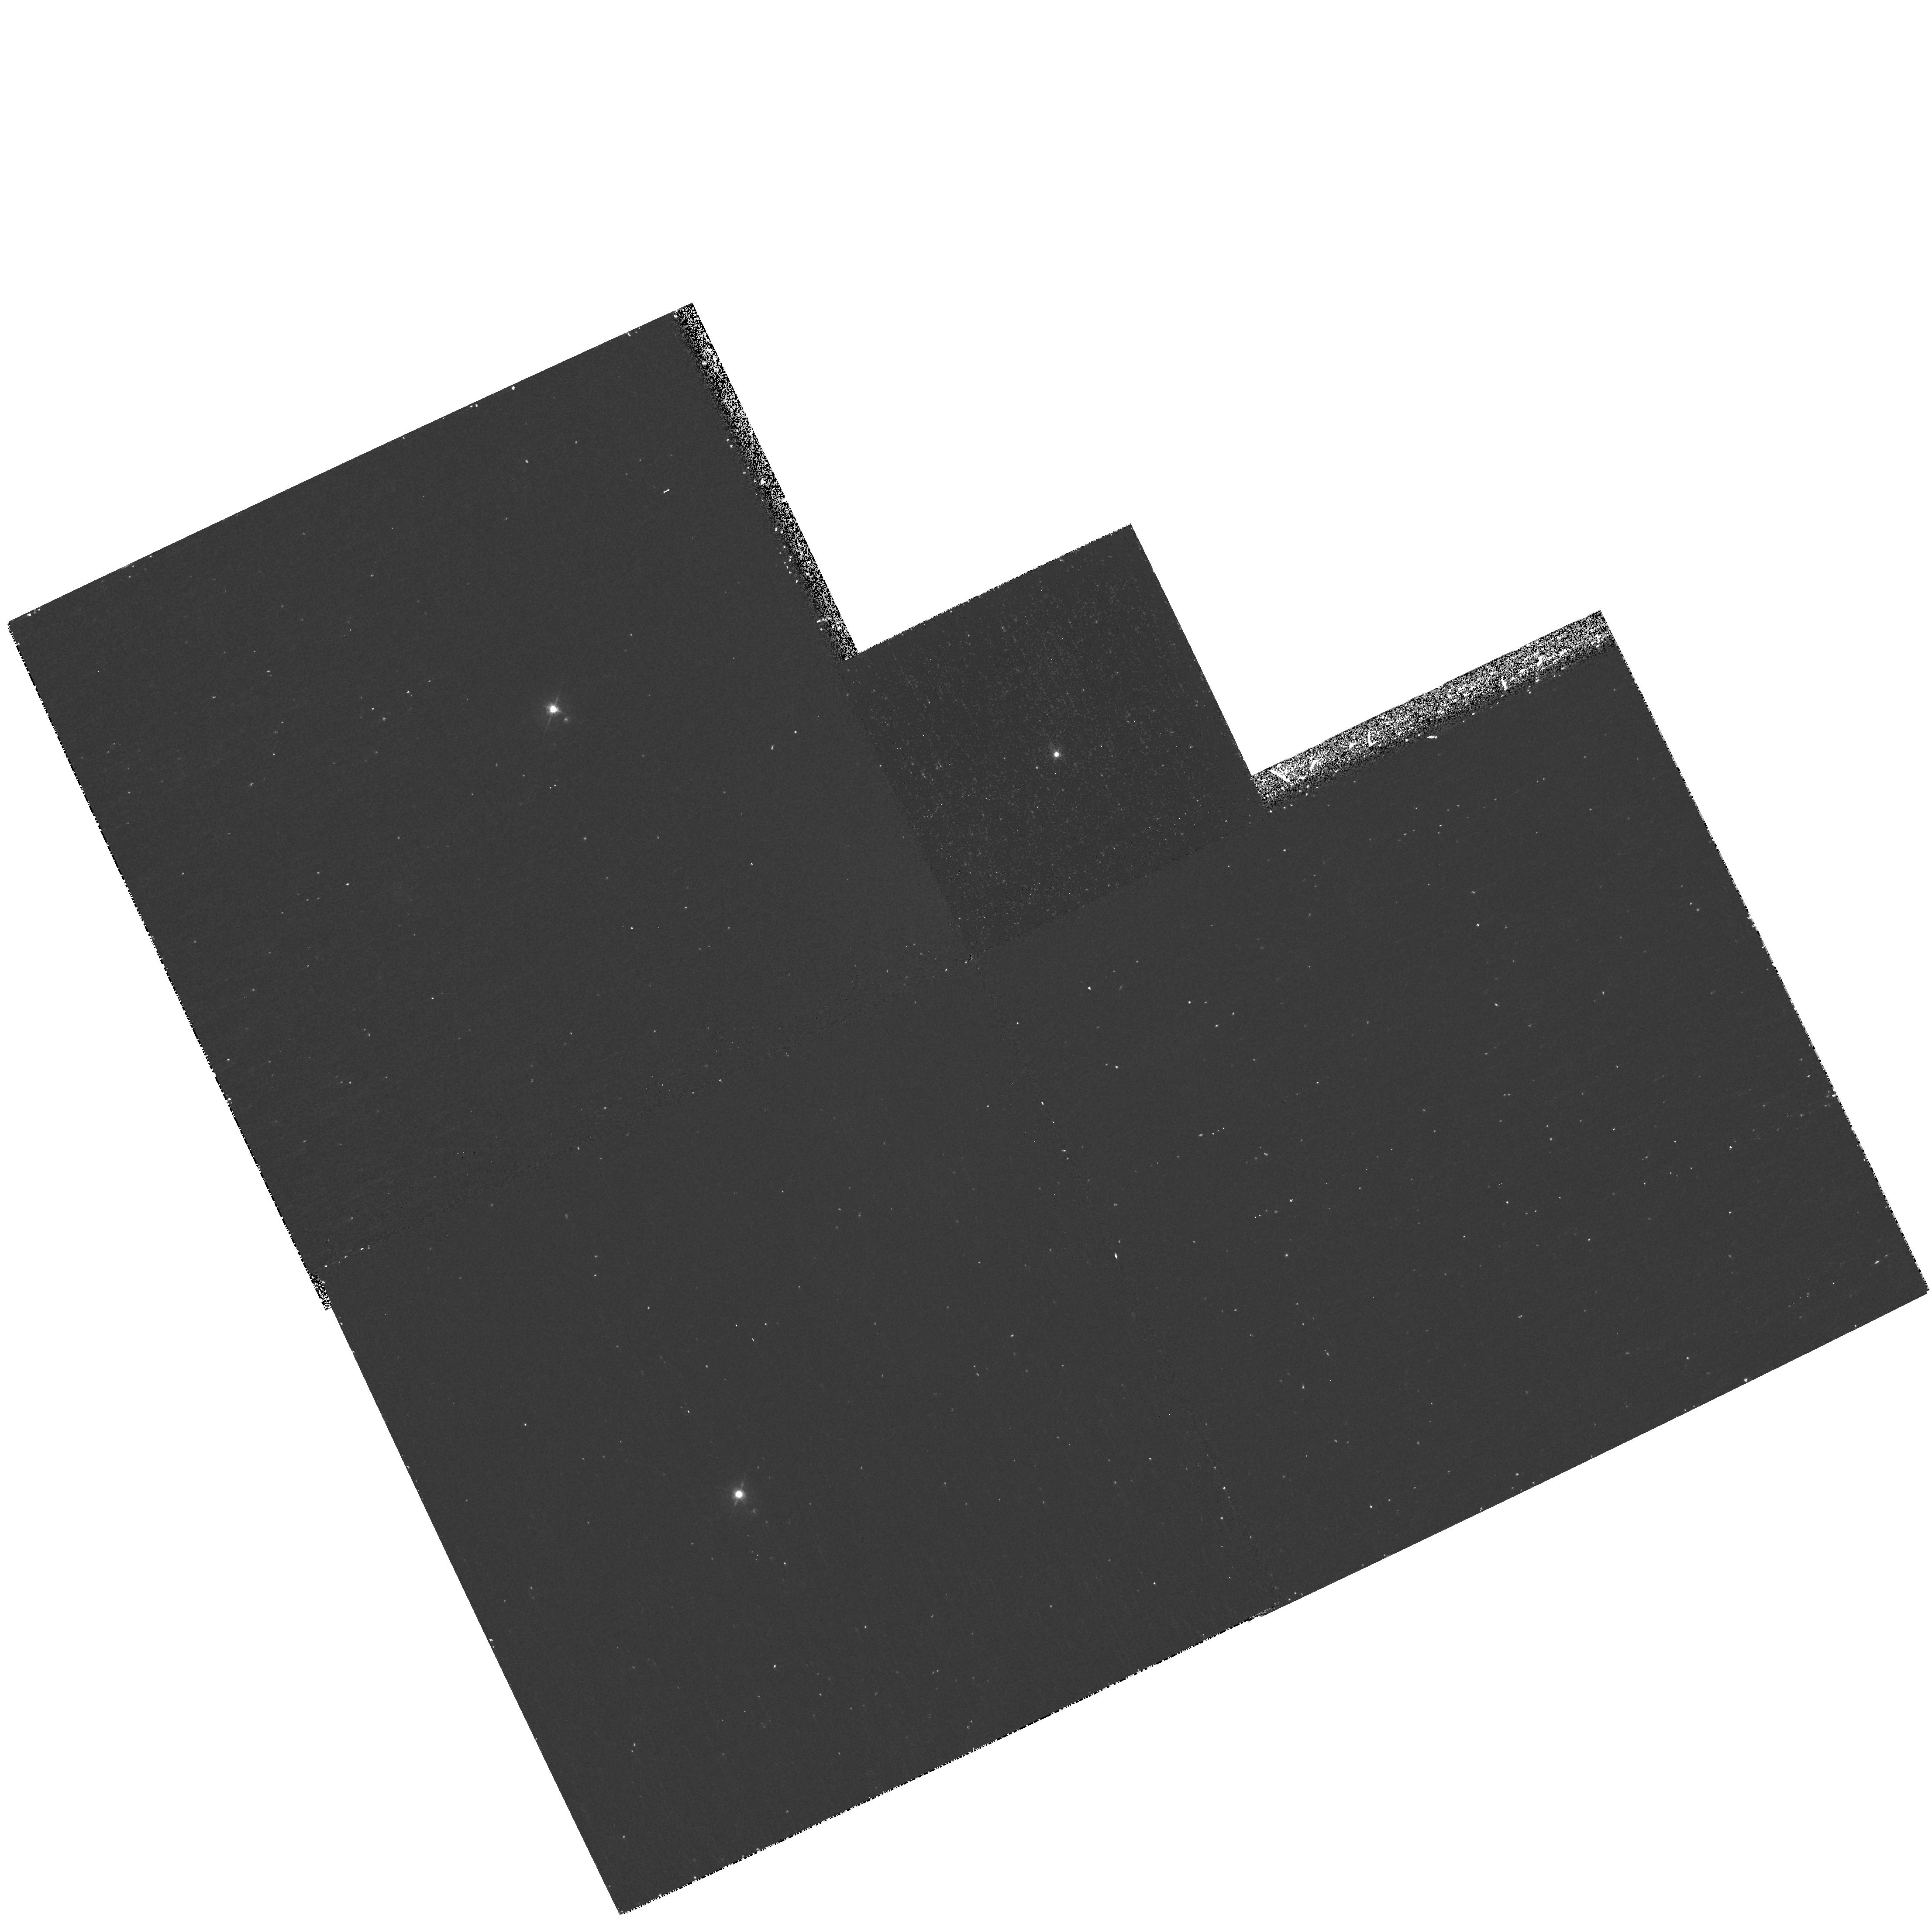
Target: K1-16
Instrument: WFPC2/PC
Filter: F502N
Exposure: 38 min
Observation ID: hst_11140_03_wfpc2_pc_f502n_ua0303

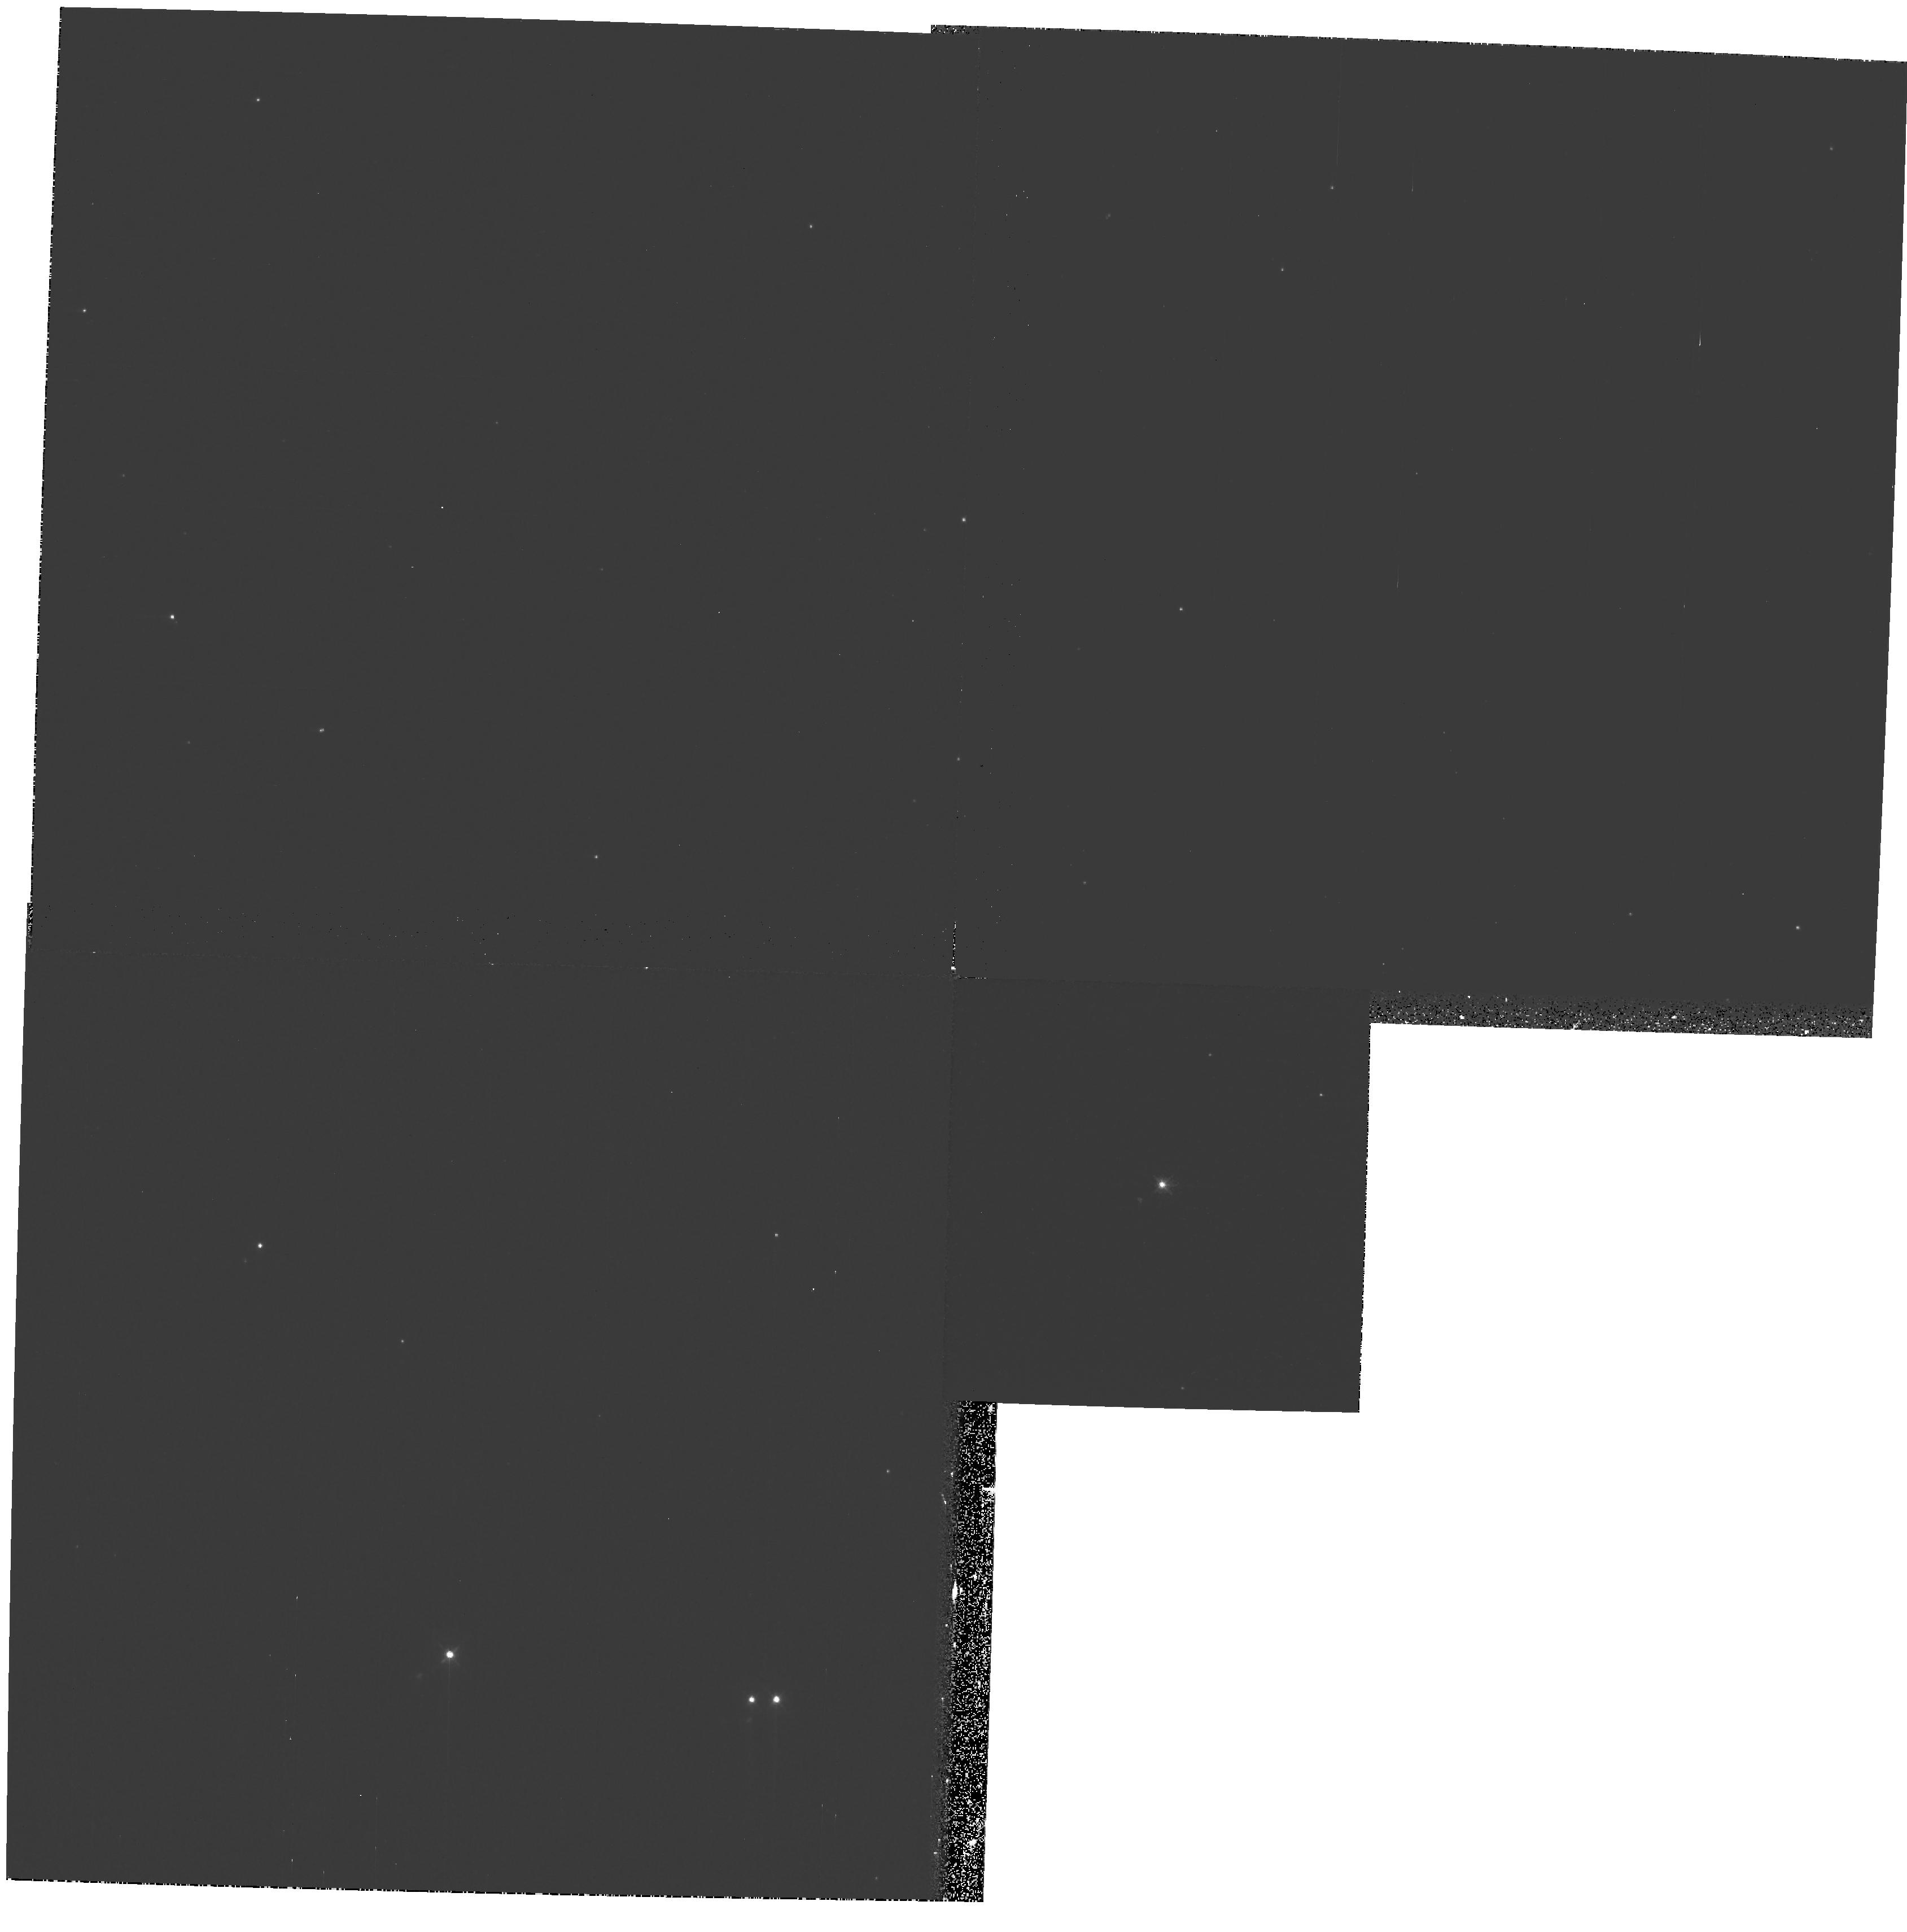
Target: RXSJ211707.9+341220
Instrument: WFPC2/PC
Filter: F502N
Exposure: 26 min
Observation ID: hst_11140_04_wfpc2_pc_f502n_ua0304

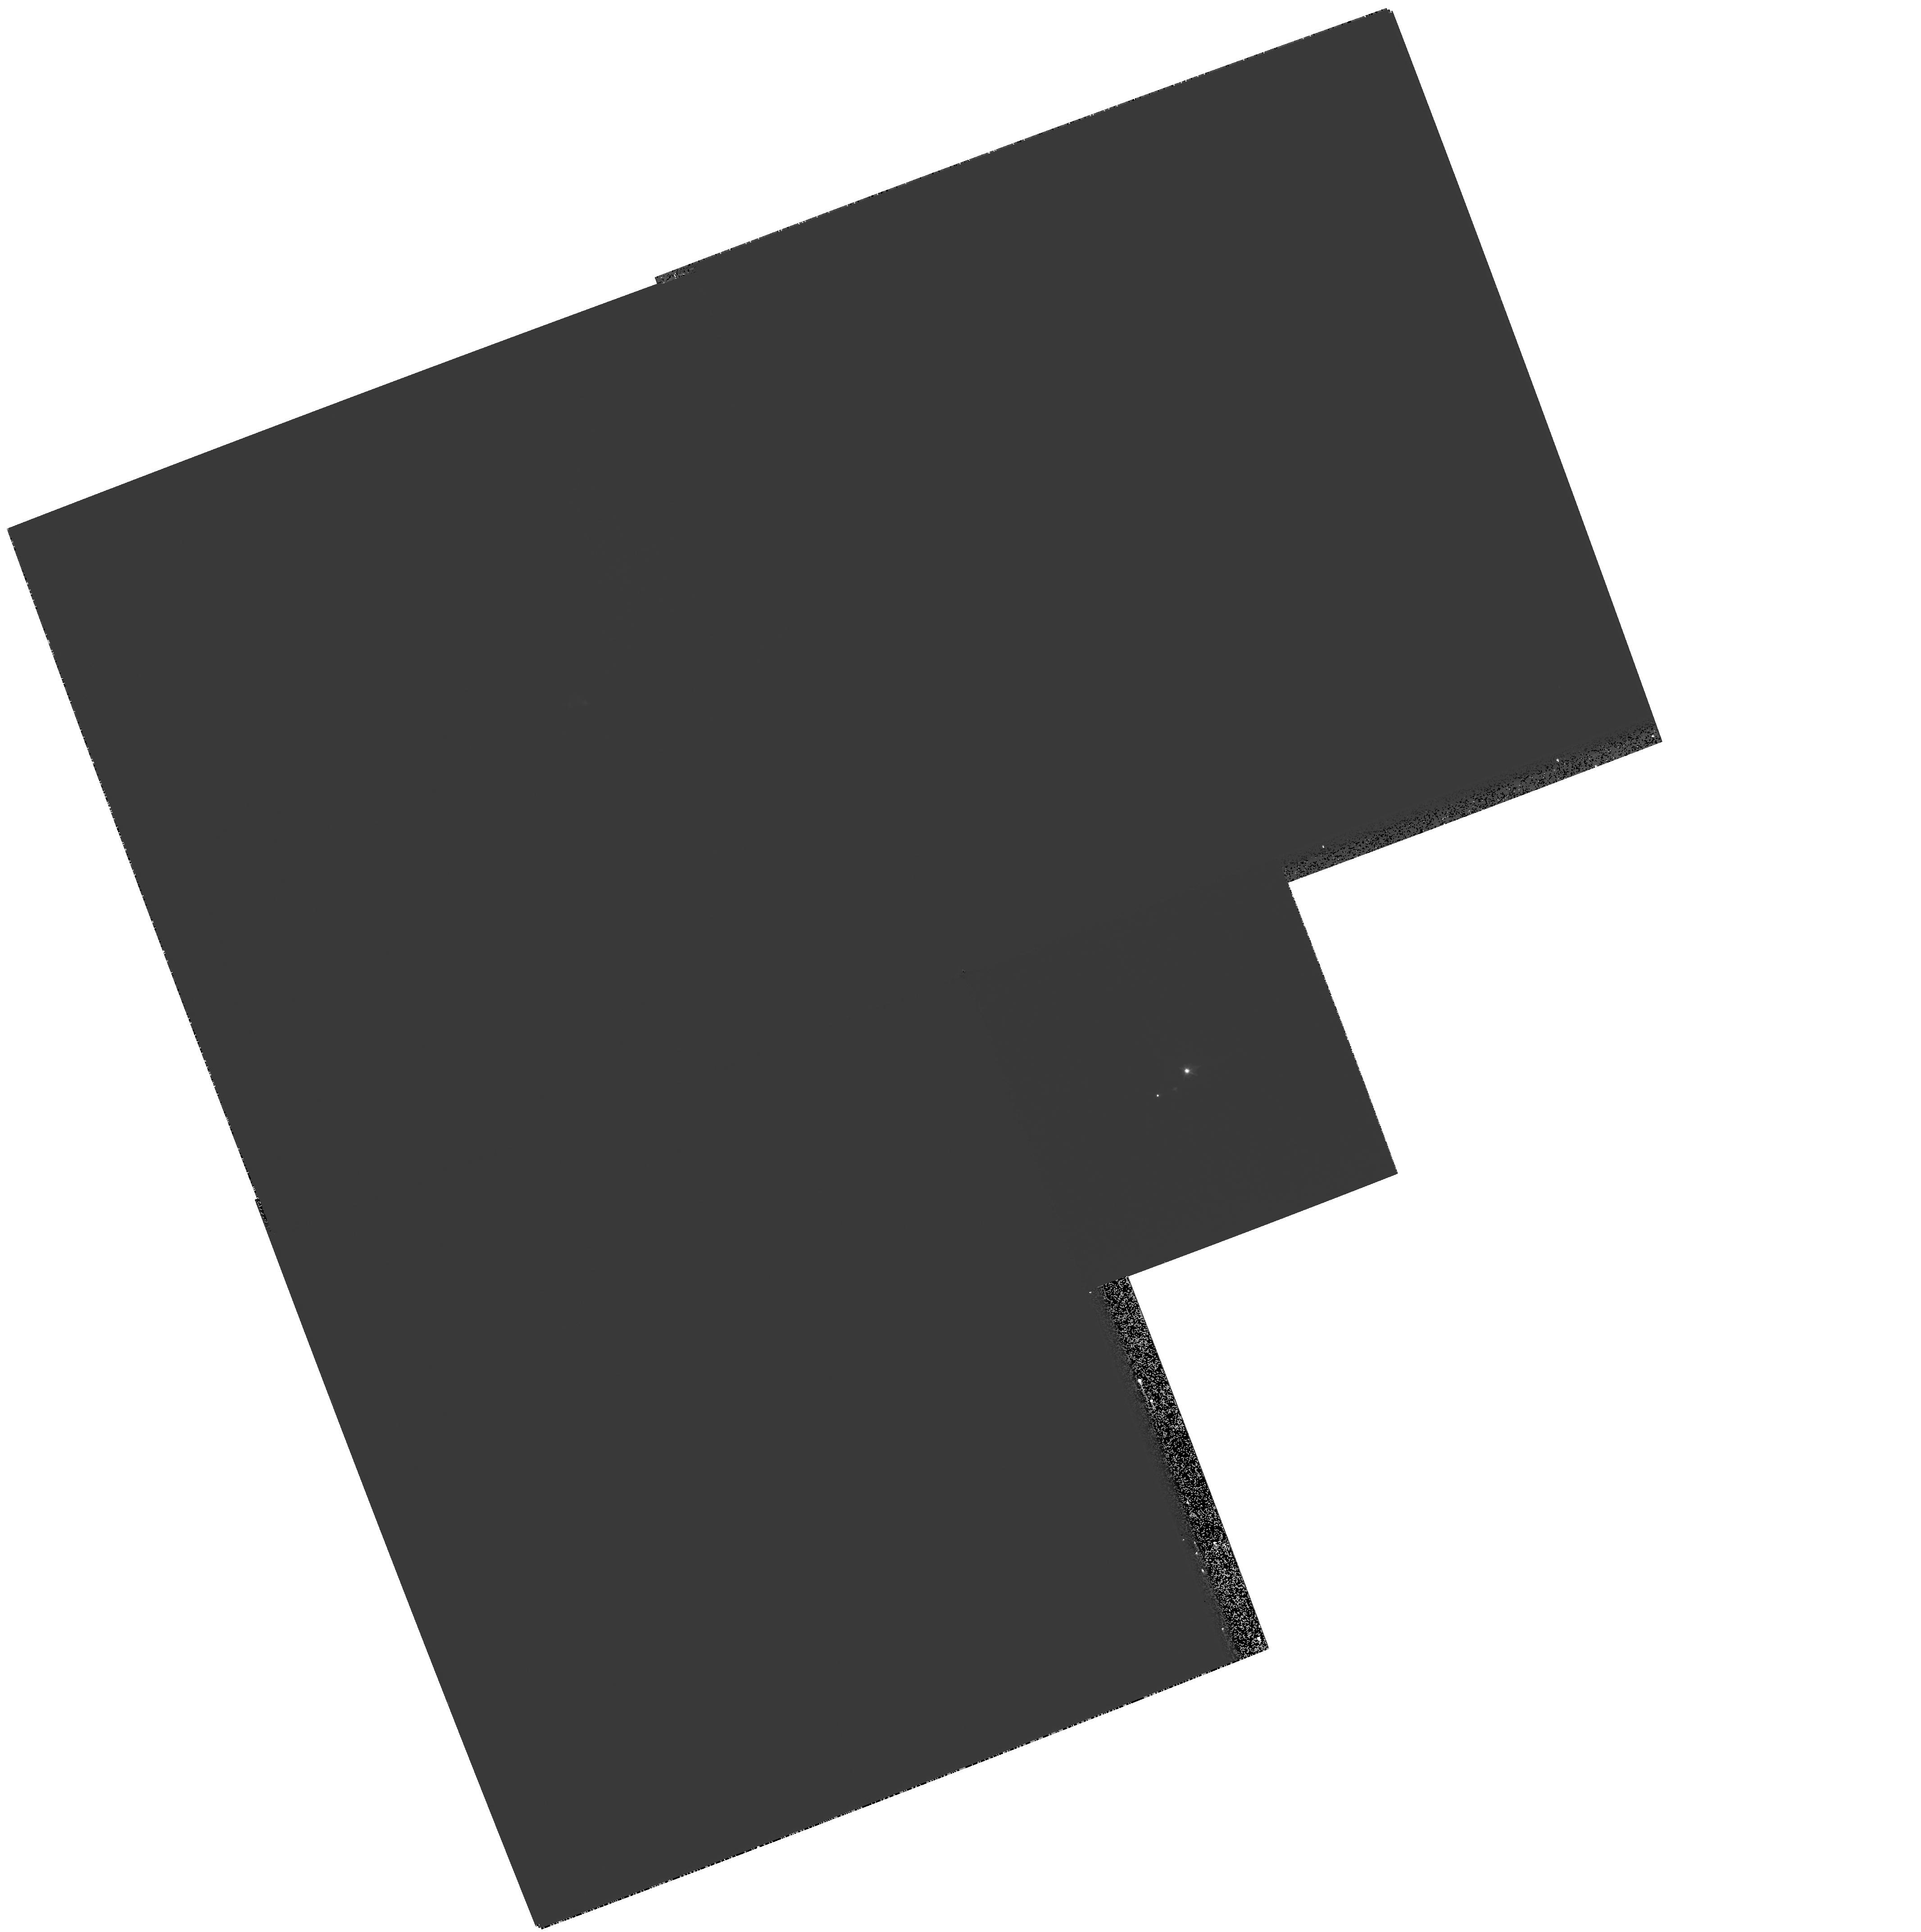
Target: NGC-246
Instrument: WFPC2/PC
Filter: F502N
Exposure: 20 min
Observation ID: hst_11140_02_wfpc2_pc_f502n_ua0302

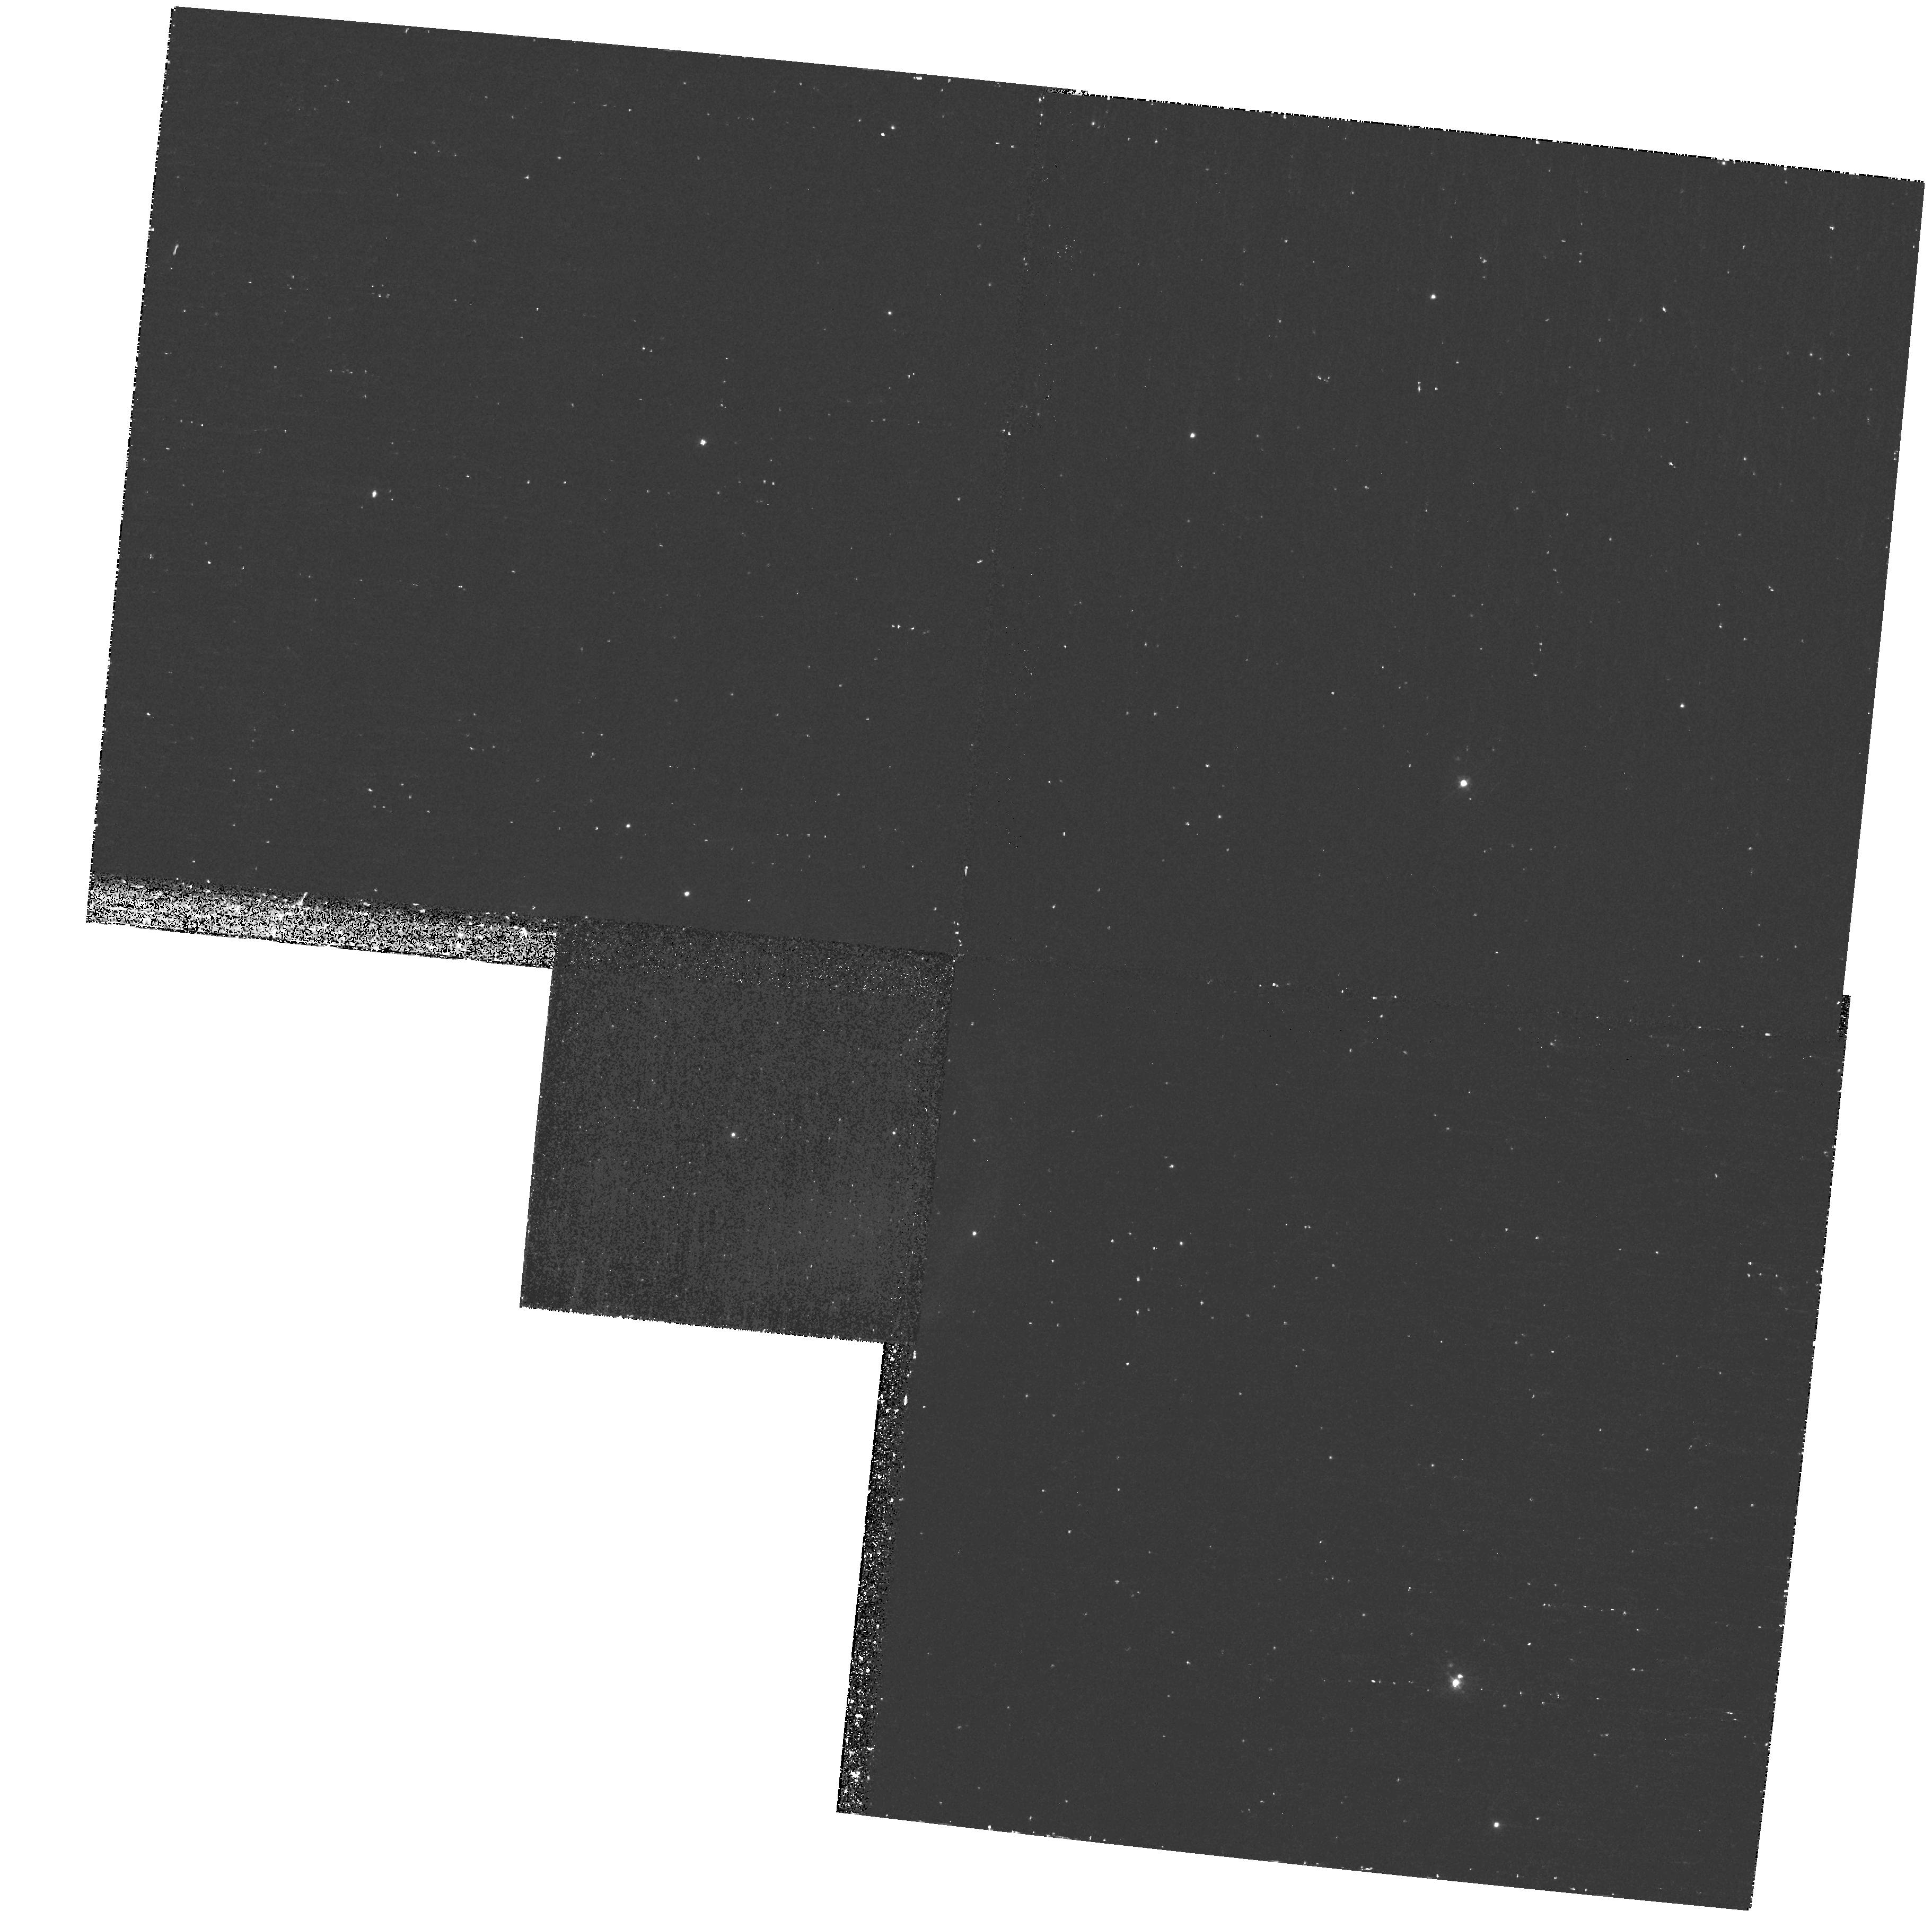
Target: LONGMORE-4
Instrument: WFPC2/PC
Filter: F502N
Exposure: 37 min
Observation ID: hst_11140_01_wfpc2_pc_f502n_ua0301

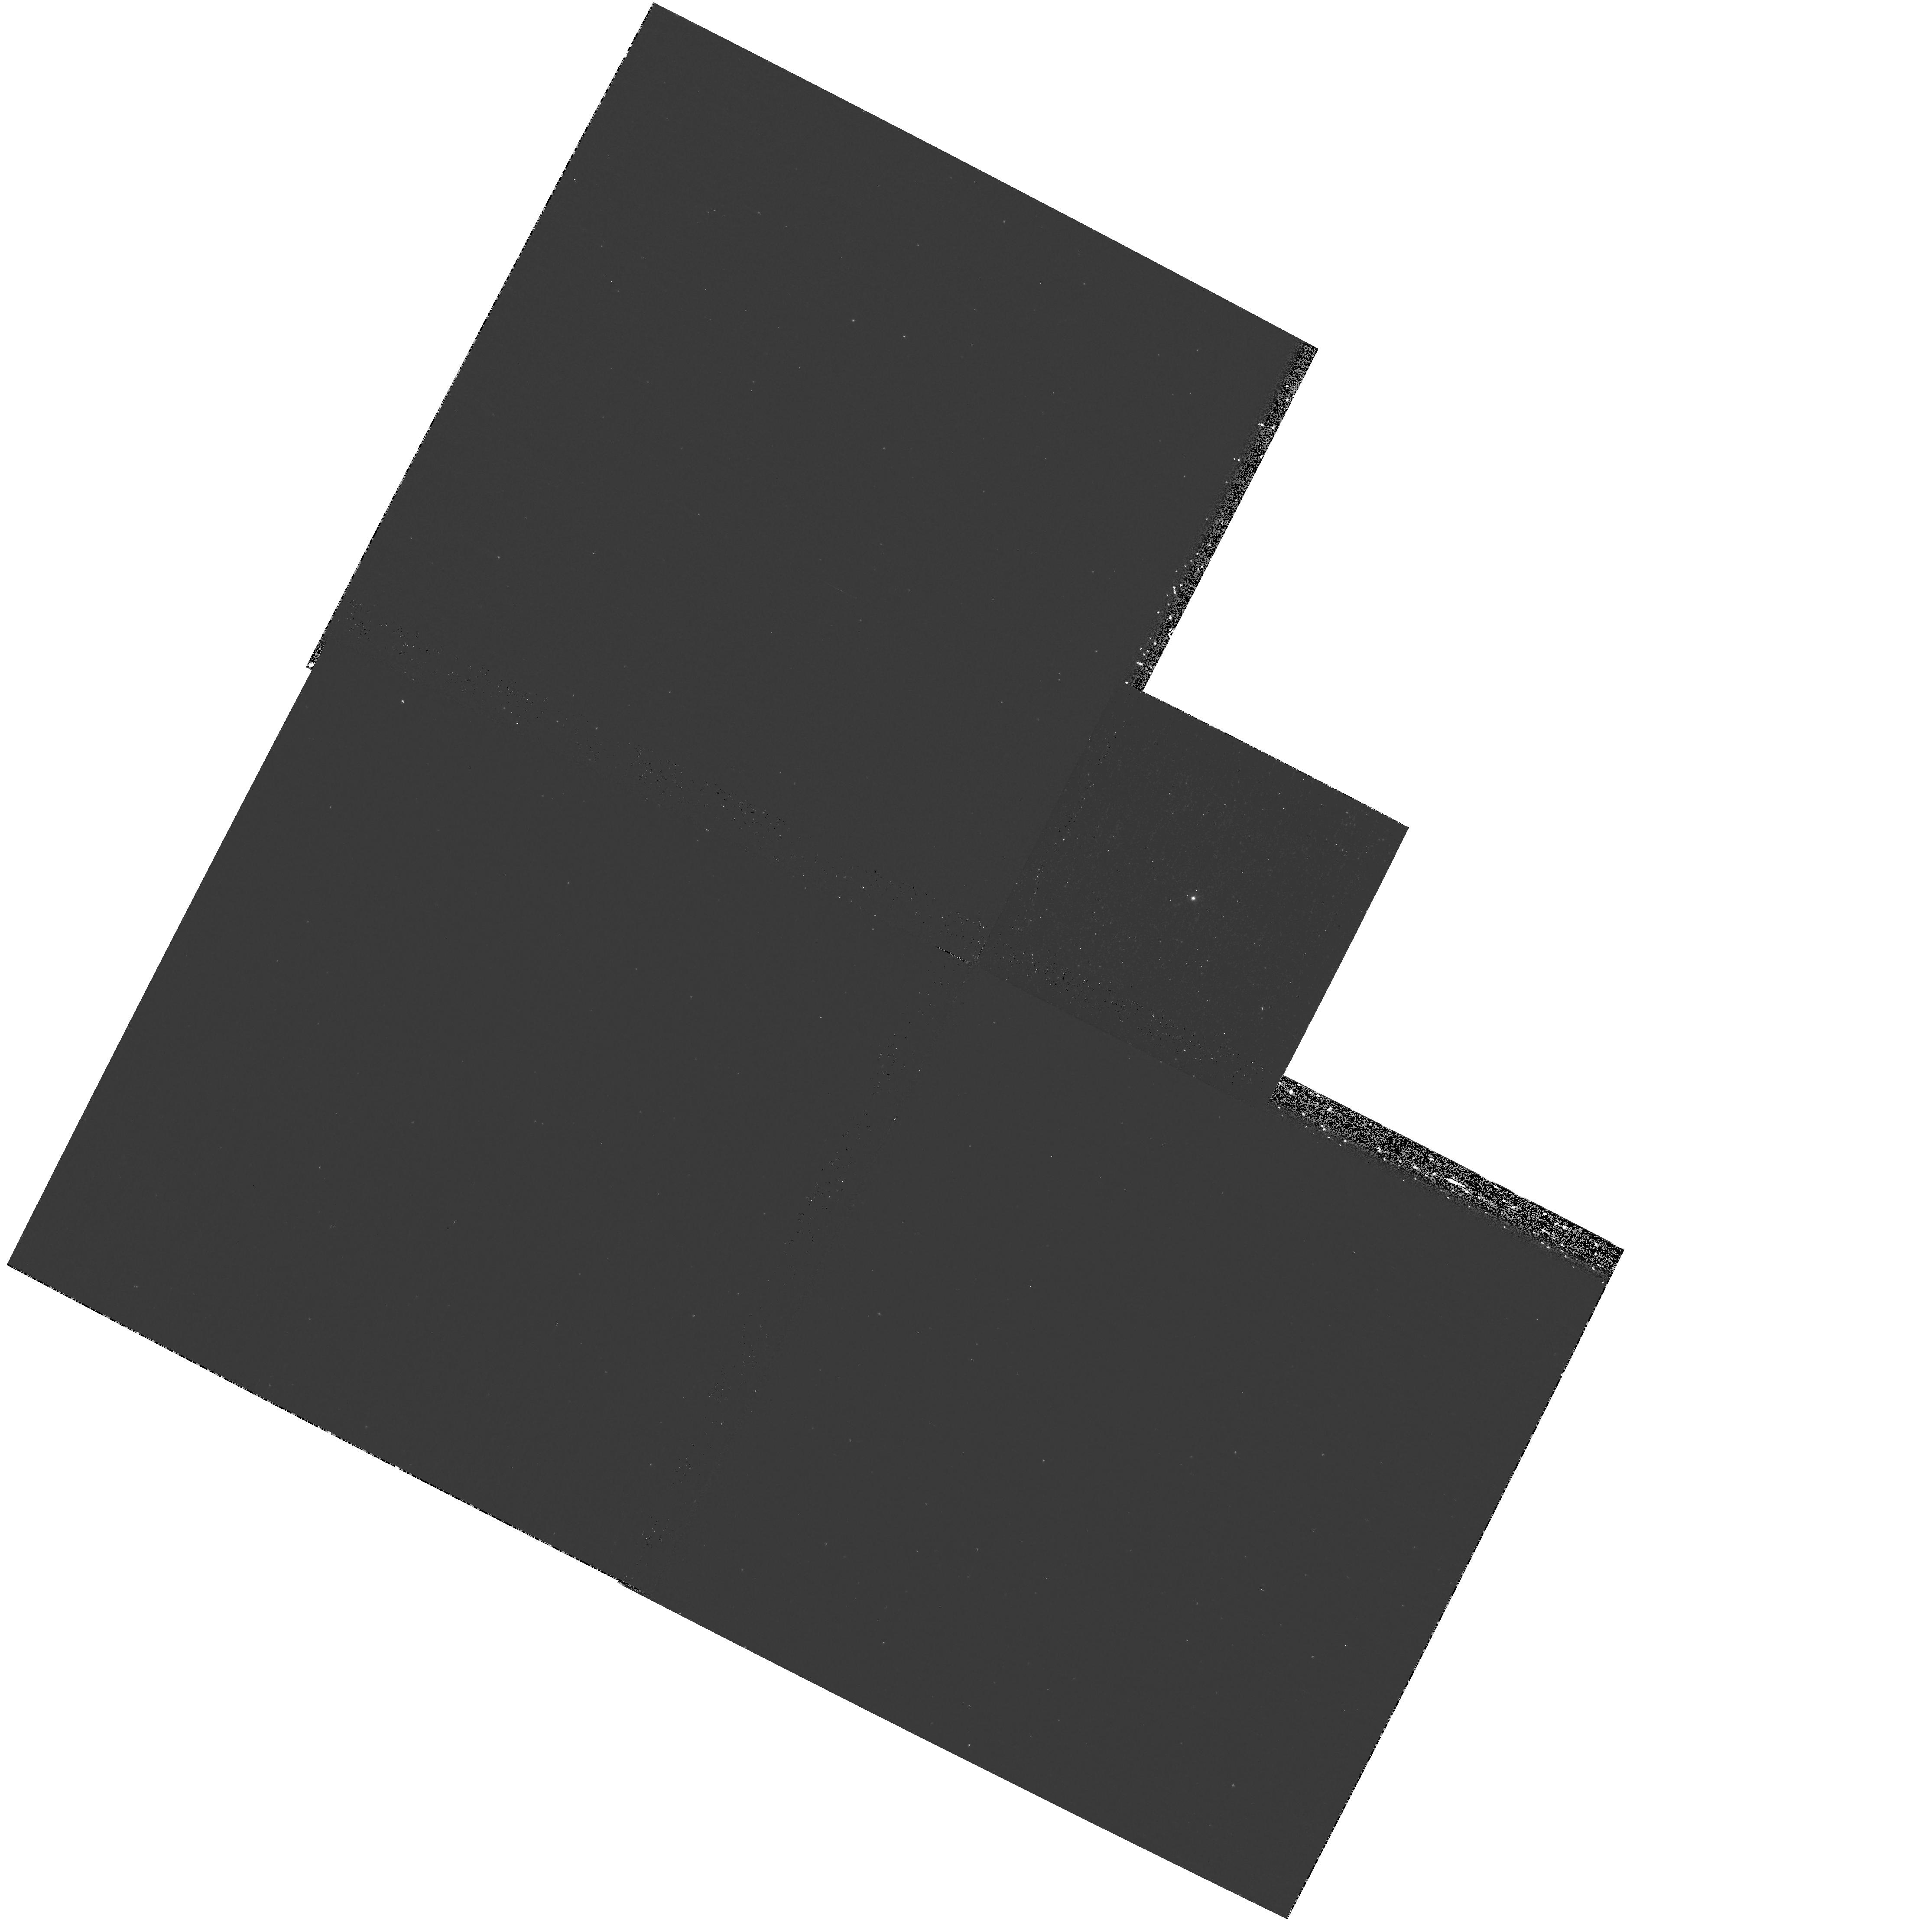
Target: PG1144+005
Instrument: WFPC2/PC
Filter: F502N
Exposure: 37 min
Observation ID: hst_11140_05_wfpc2_pc_f502n_ua0305

Can mass-ejections from late He-shell flash stars constrain convective/reactive flow modeling of stellar interiors? (PI: Werner, Klaus)

The existence of H-deficient knots around the central stars of the planetary nebulae Abell 30 and Abell 78 is still unexplained. We hypothesize that these knots were ejected during a very late helium-shell flash (= very late thermal pulse, VLTP) suffered by the precursor white dwarf stars. If this is true, then the characteristics of these knots (mass, velocity, density, spatial distribution) allow to draw conclusions on the course of the hydrogen-ingestion flash detonation that is triggered by the He-shell flash. This provides important, otherwise inaccessible constraints for the hydrodynamical modeling of convective/reactive flows in stellar interiors. Understanding the physics of these flows is not only important for the understanding of these particular central stars, but also for the frequent, very similar convective/reactive events that determine the nucleosynthesis in Pop. III stars. With this proposal we want to proof or discard the idea that the H-deficient knots are resulting from a VLTP. If true, then they can be exploited for flash-physics diagnostics. We propose a simple test. We search for such knots around five H-deficient central stars (PG1159 stars). Our models predict, that only those stars with residual nitrogen in the atmosphere have suffered a VLTP and, hence, should have expelled knots. We therefore want to take [O III] images of stars which have photospheric N and those which do not.